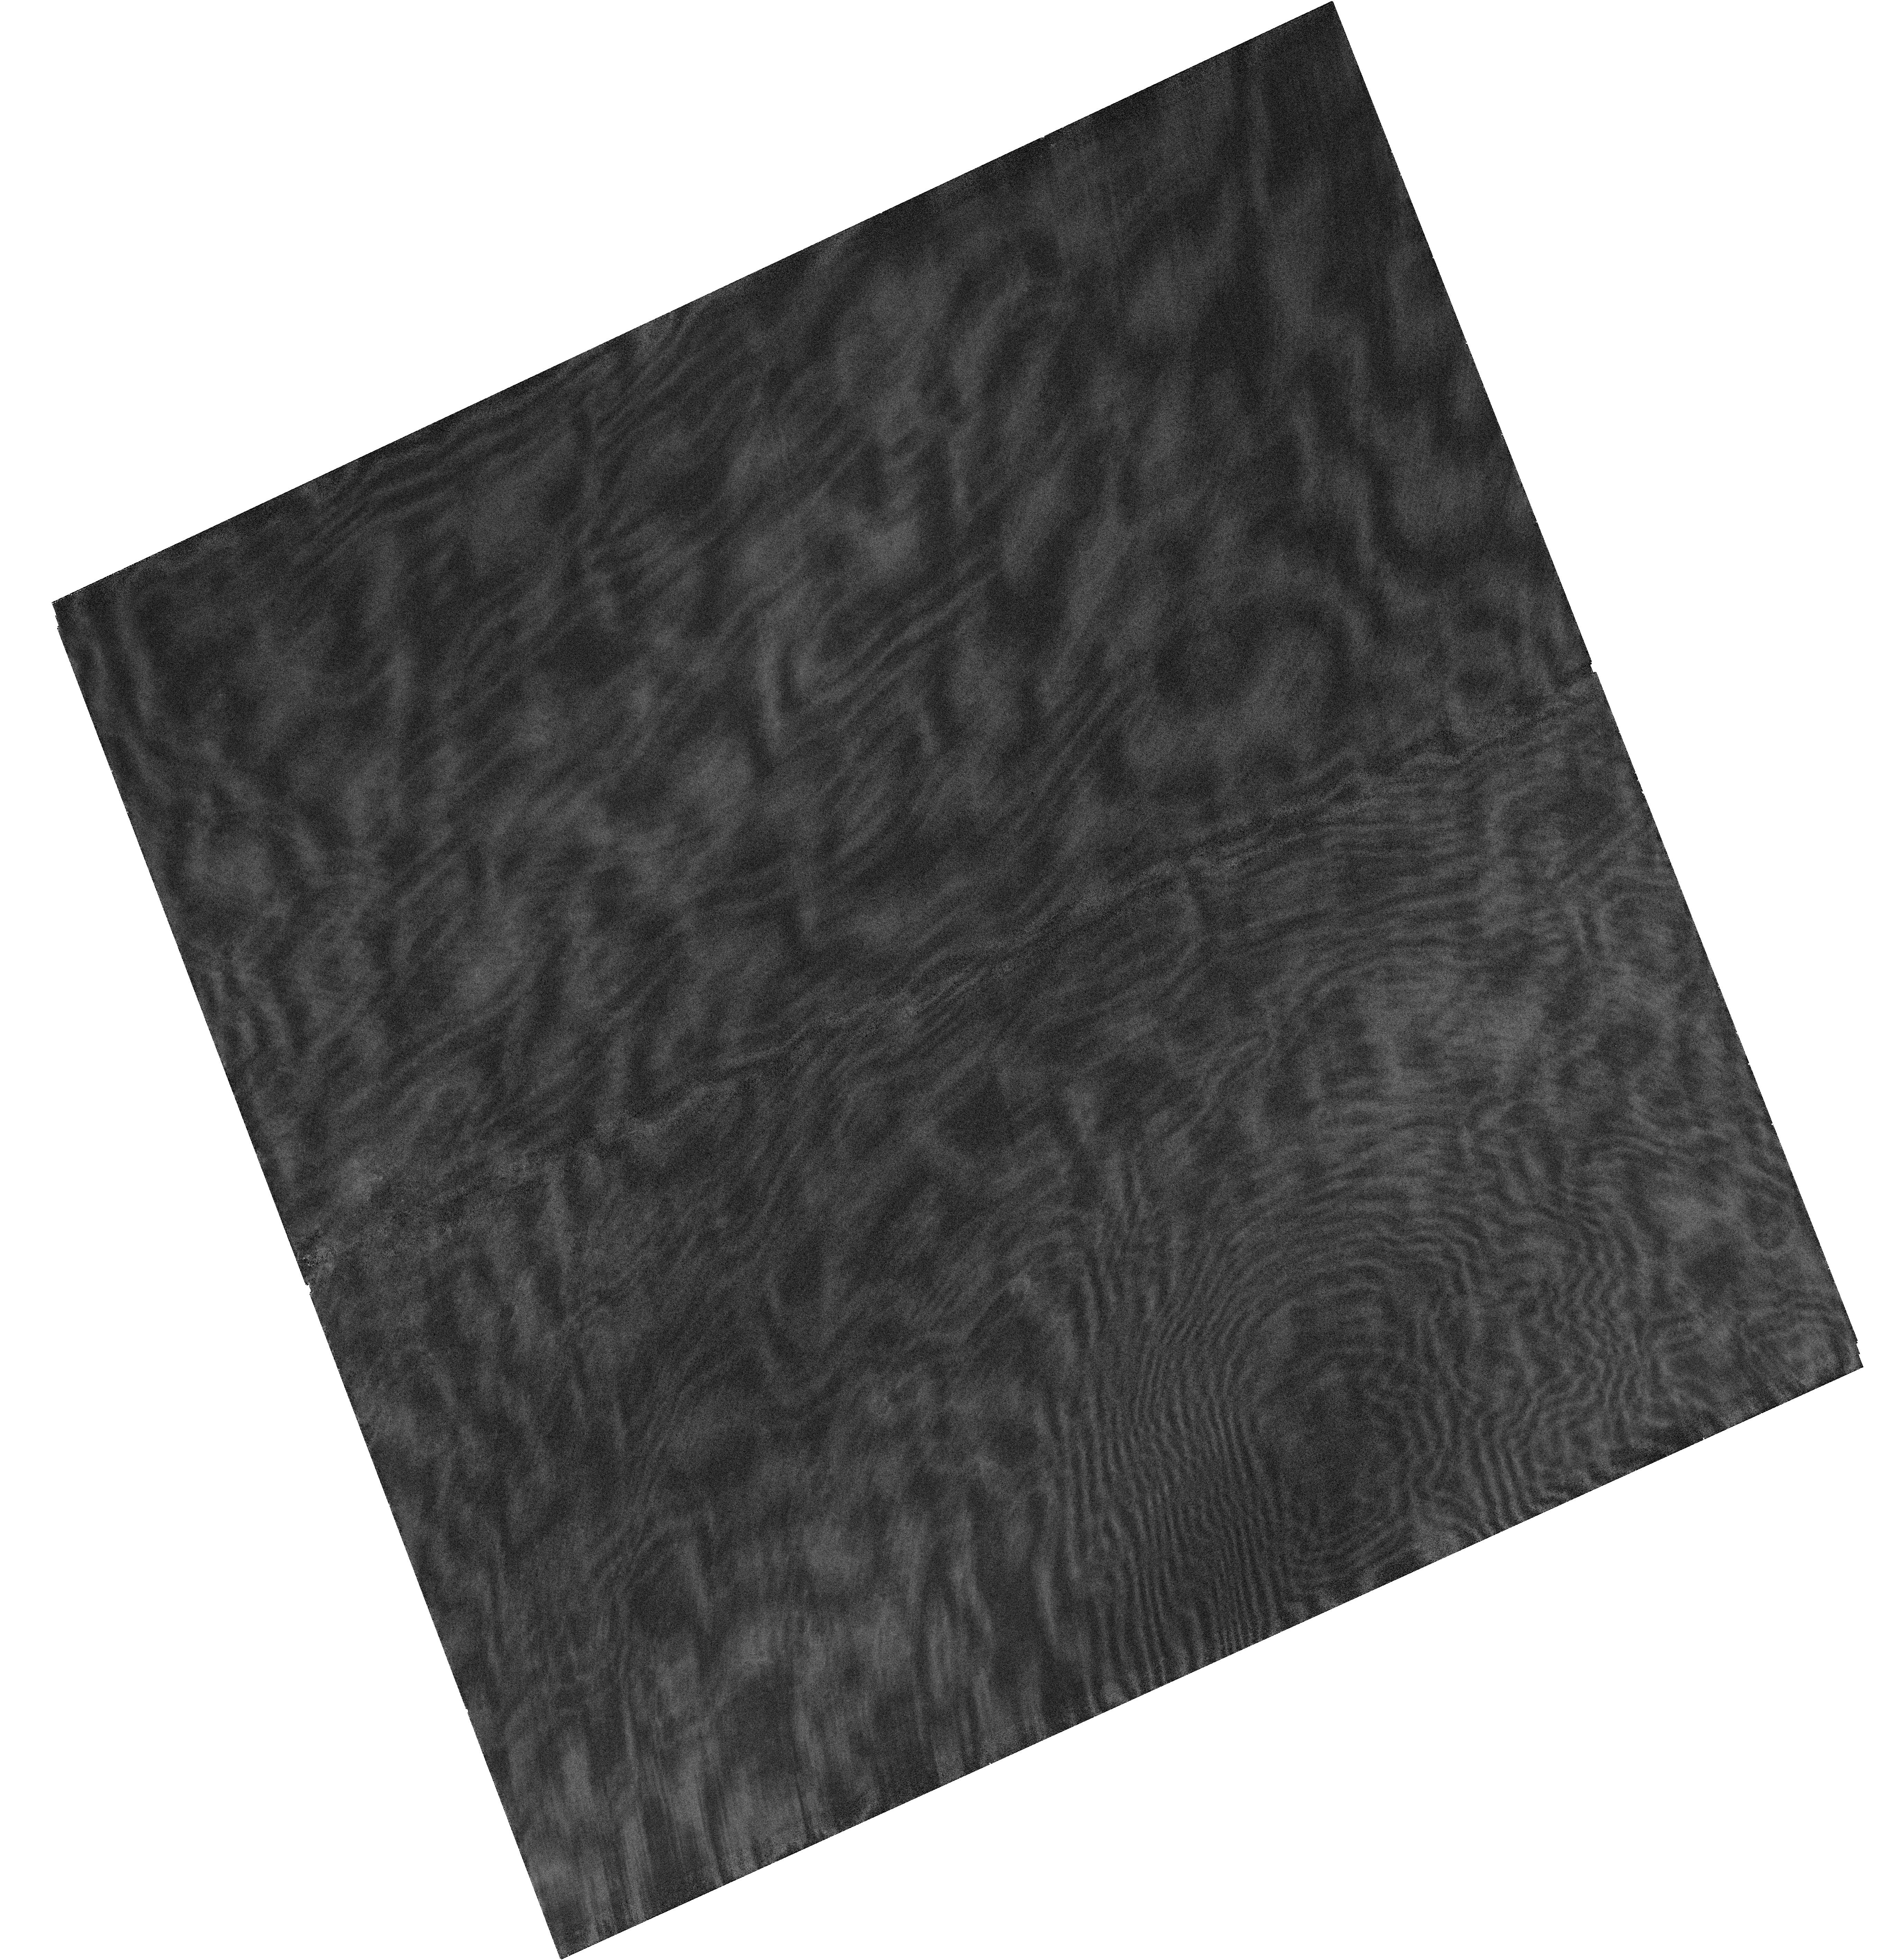
Target: CL-TRUMPLER-14-P3
Instrument: WFC3/UVIS
Filter: F953N
Exposure: 4 min
Observation ID: hst_14647_02_wfc3_uvis_f953n_id5l02

The Primordial Binary Fraction in Trumpler 14: Frequency and Multiplicity Parameters (PI: Sabbi, Elena)

This is an astrometric proposal designed to identify and characterize the properties of medium- and long-period (orbital periods ranging from 1.8 to 100 years) visual binaries in the mass range between ~4 and 20 Mo in the young compact cluster Trumpler 14 in the Carina Nebula. We aim to probe the virtually unexplored population of intermediate- and high-mass binaries that will experience a Roche-lobe overflow during their post-main-sequence evolution. These binaries are of particular interest because they are expected to be the progenitors of supernovae Type Ia, b, and c, X-ray binaries, double neutron stars and double black holes. Multiplicity properties of young stars can be further used to constrain the outcome of the star-formation process and hence distinguish between various formation scenarios. The medium- and long-period binaries (P> 0.5 yr) are hard to detect and expensive to characterize with traditional ground-based spectroscopy. Knowledge of their orbital properties is however crucial to properly estimate the overall fraction of OB stars whose evolution is affected by binary interaction and to predict the outcome of such interaction. Because of the well characterized PSF of WFC3/UVIS and its temporal stability, HST is the only facility able to characterize the properties of OB-type medium-period binaries in Tr14, and Tr14 is the only nearby high-density OB-type young cluster.